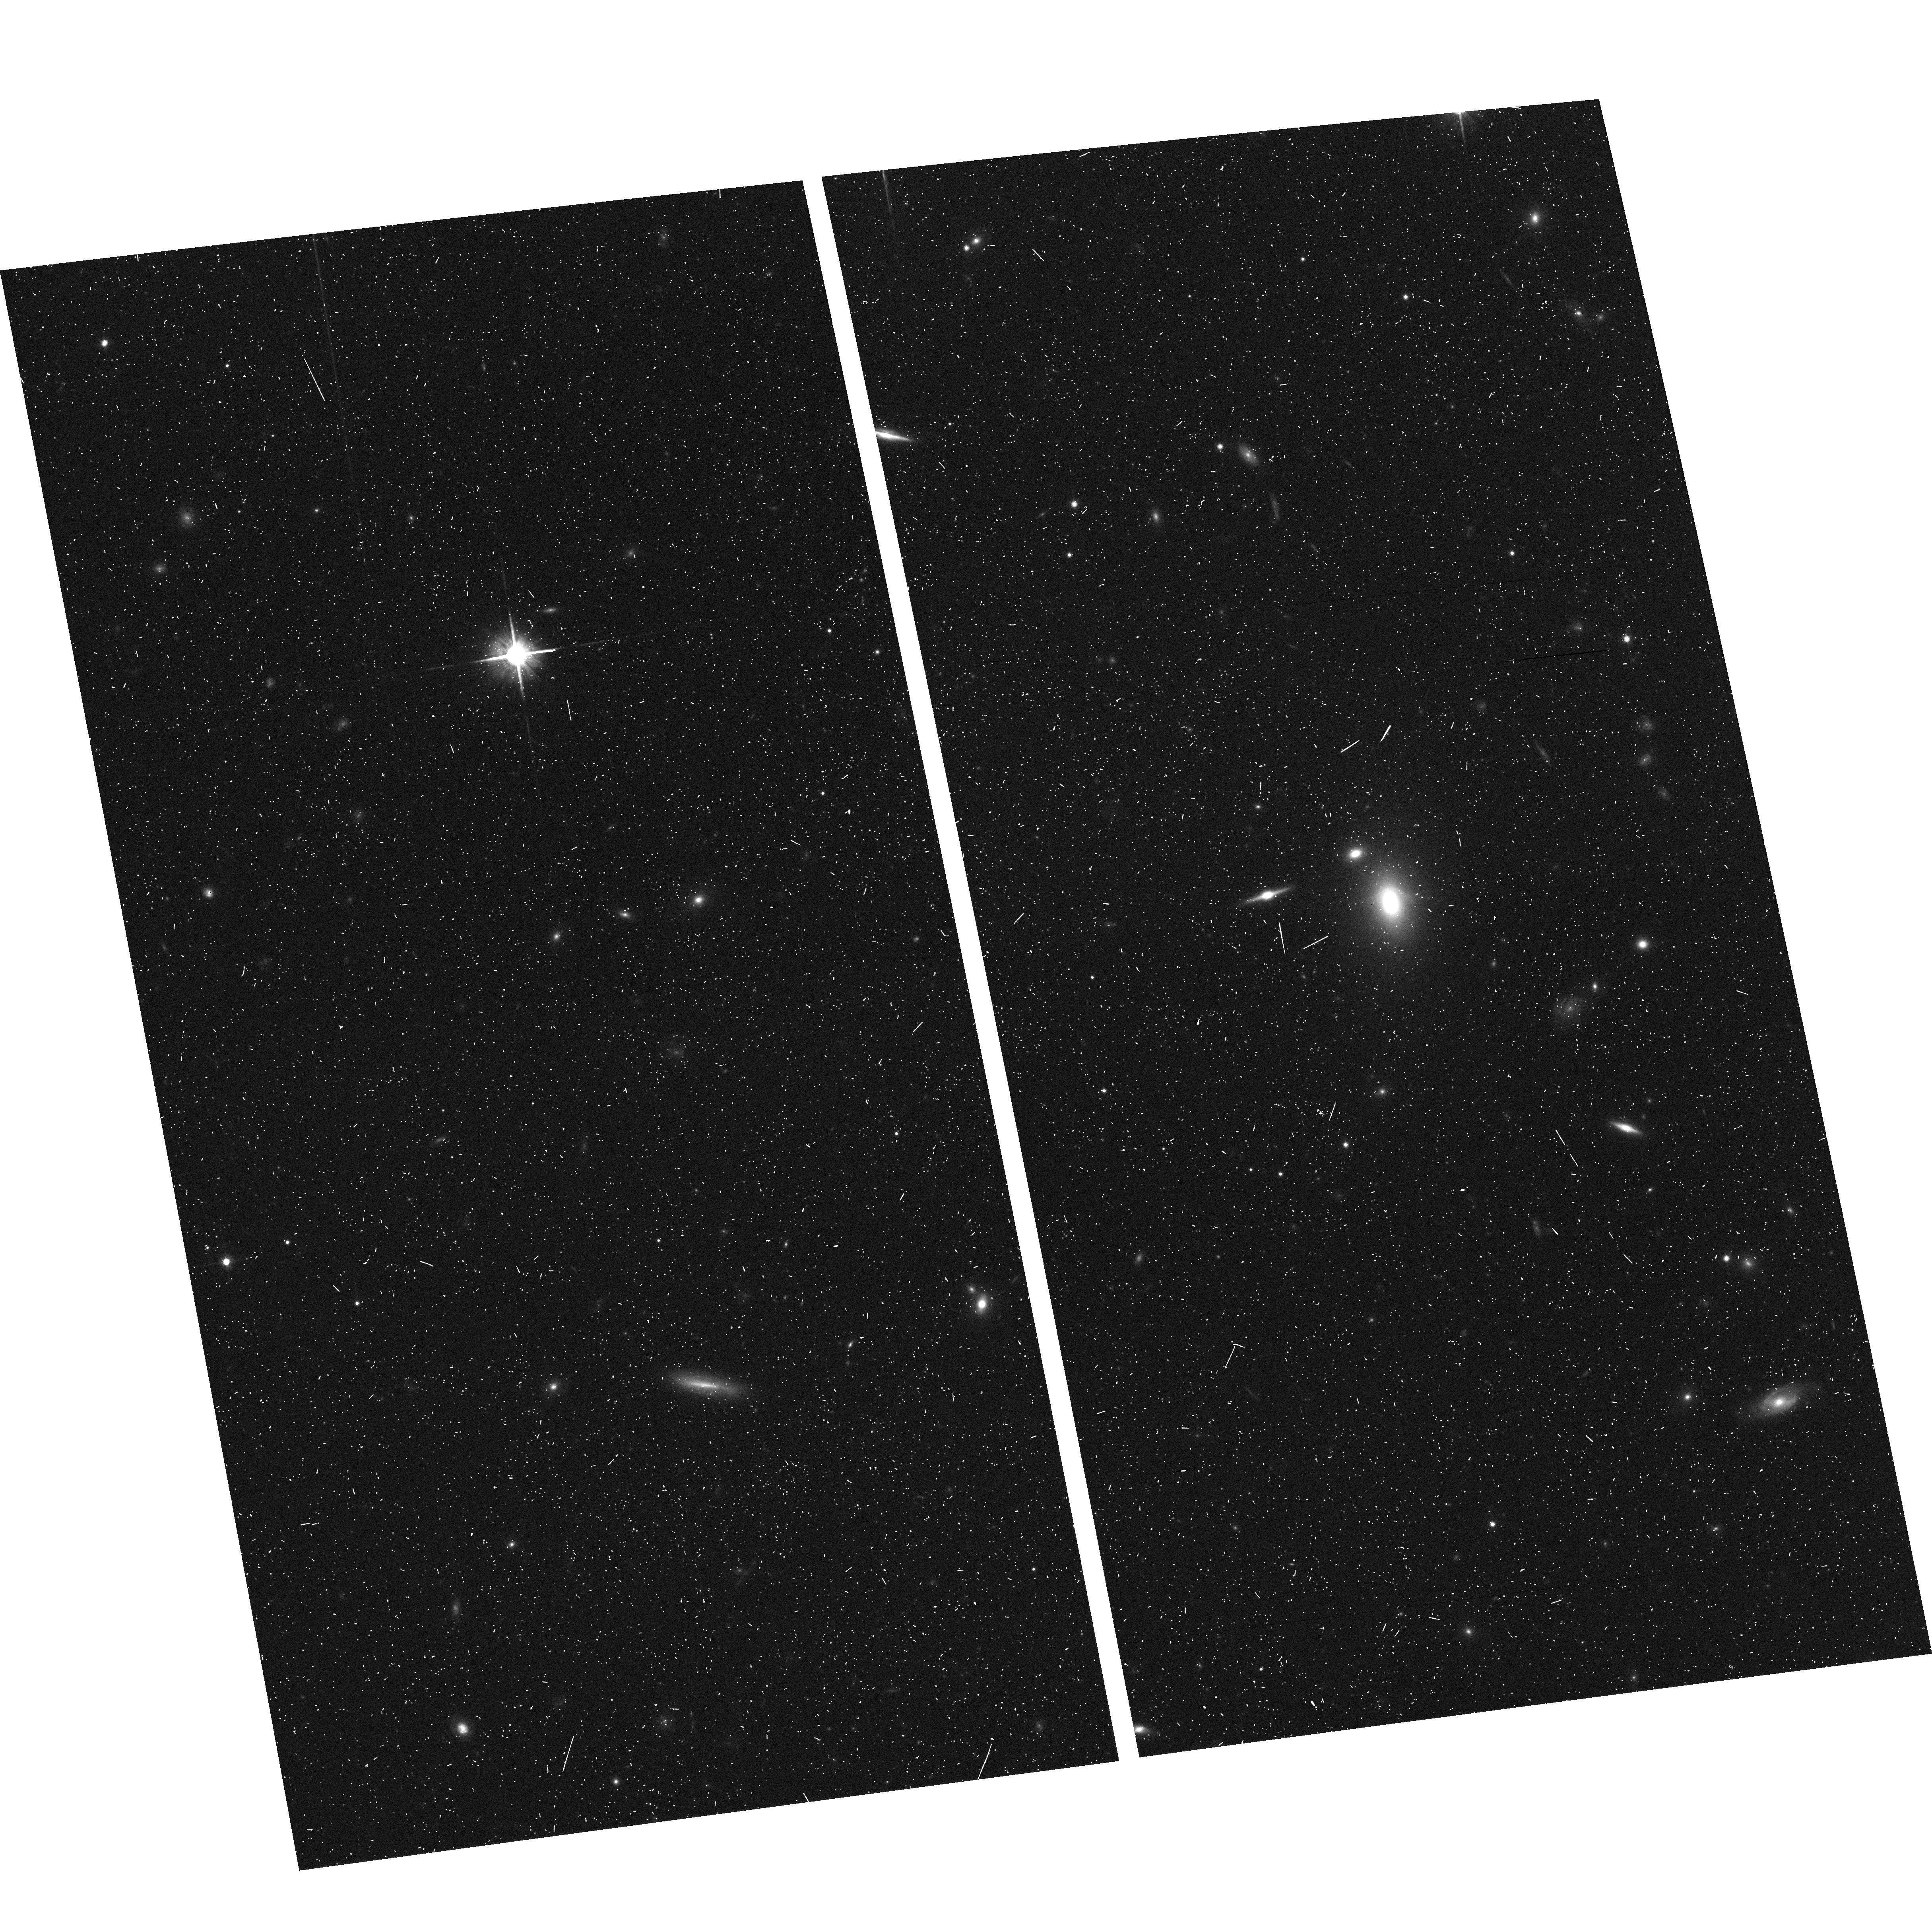
Target: 0472-51955-429. Instrument: ACS/WFC. Filter: F814W. Exposure: 7 min. Observation ID: hst_10174_43_acs_wfc_f814w_j93i43

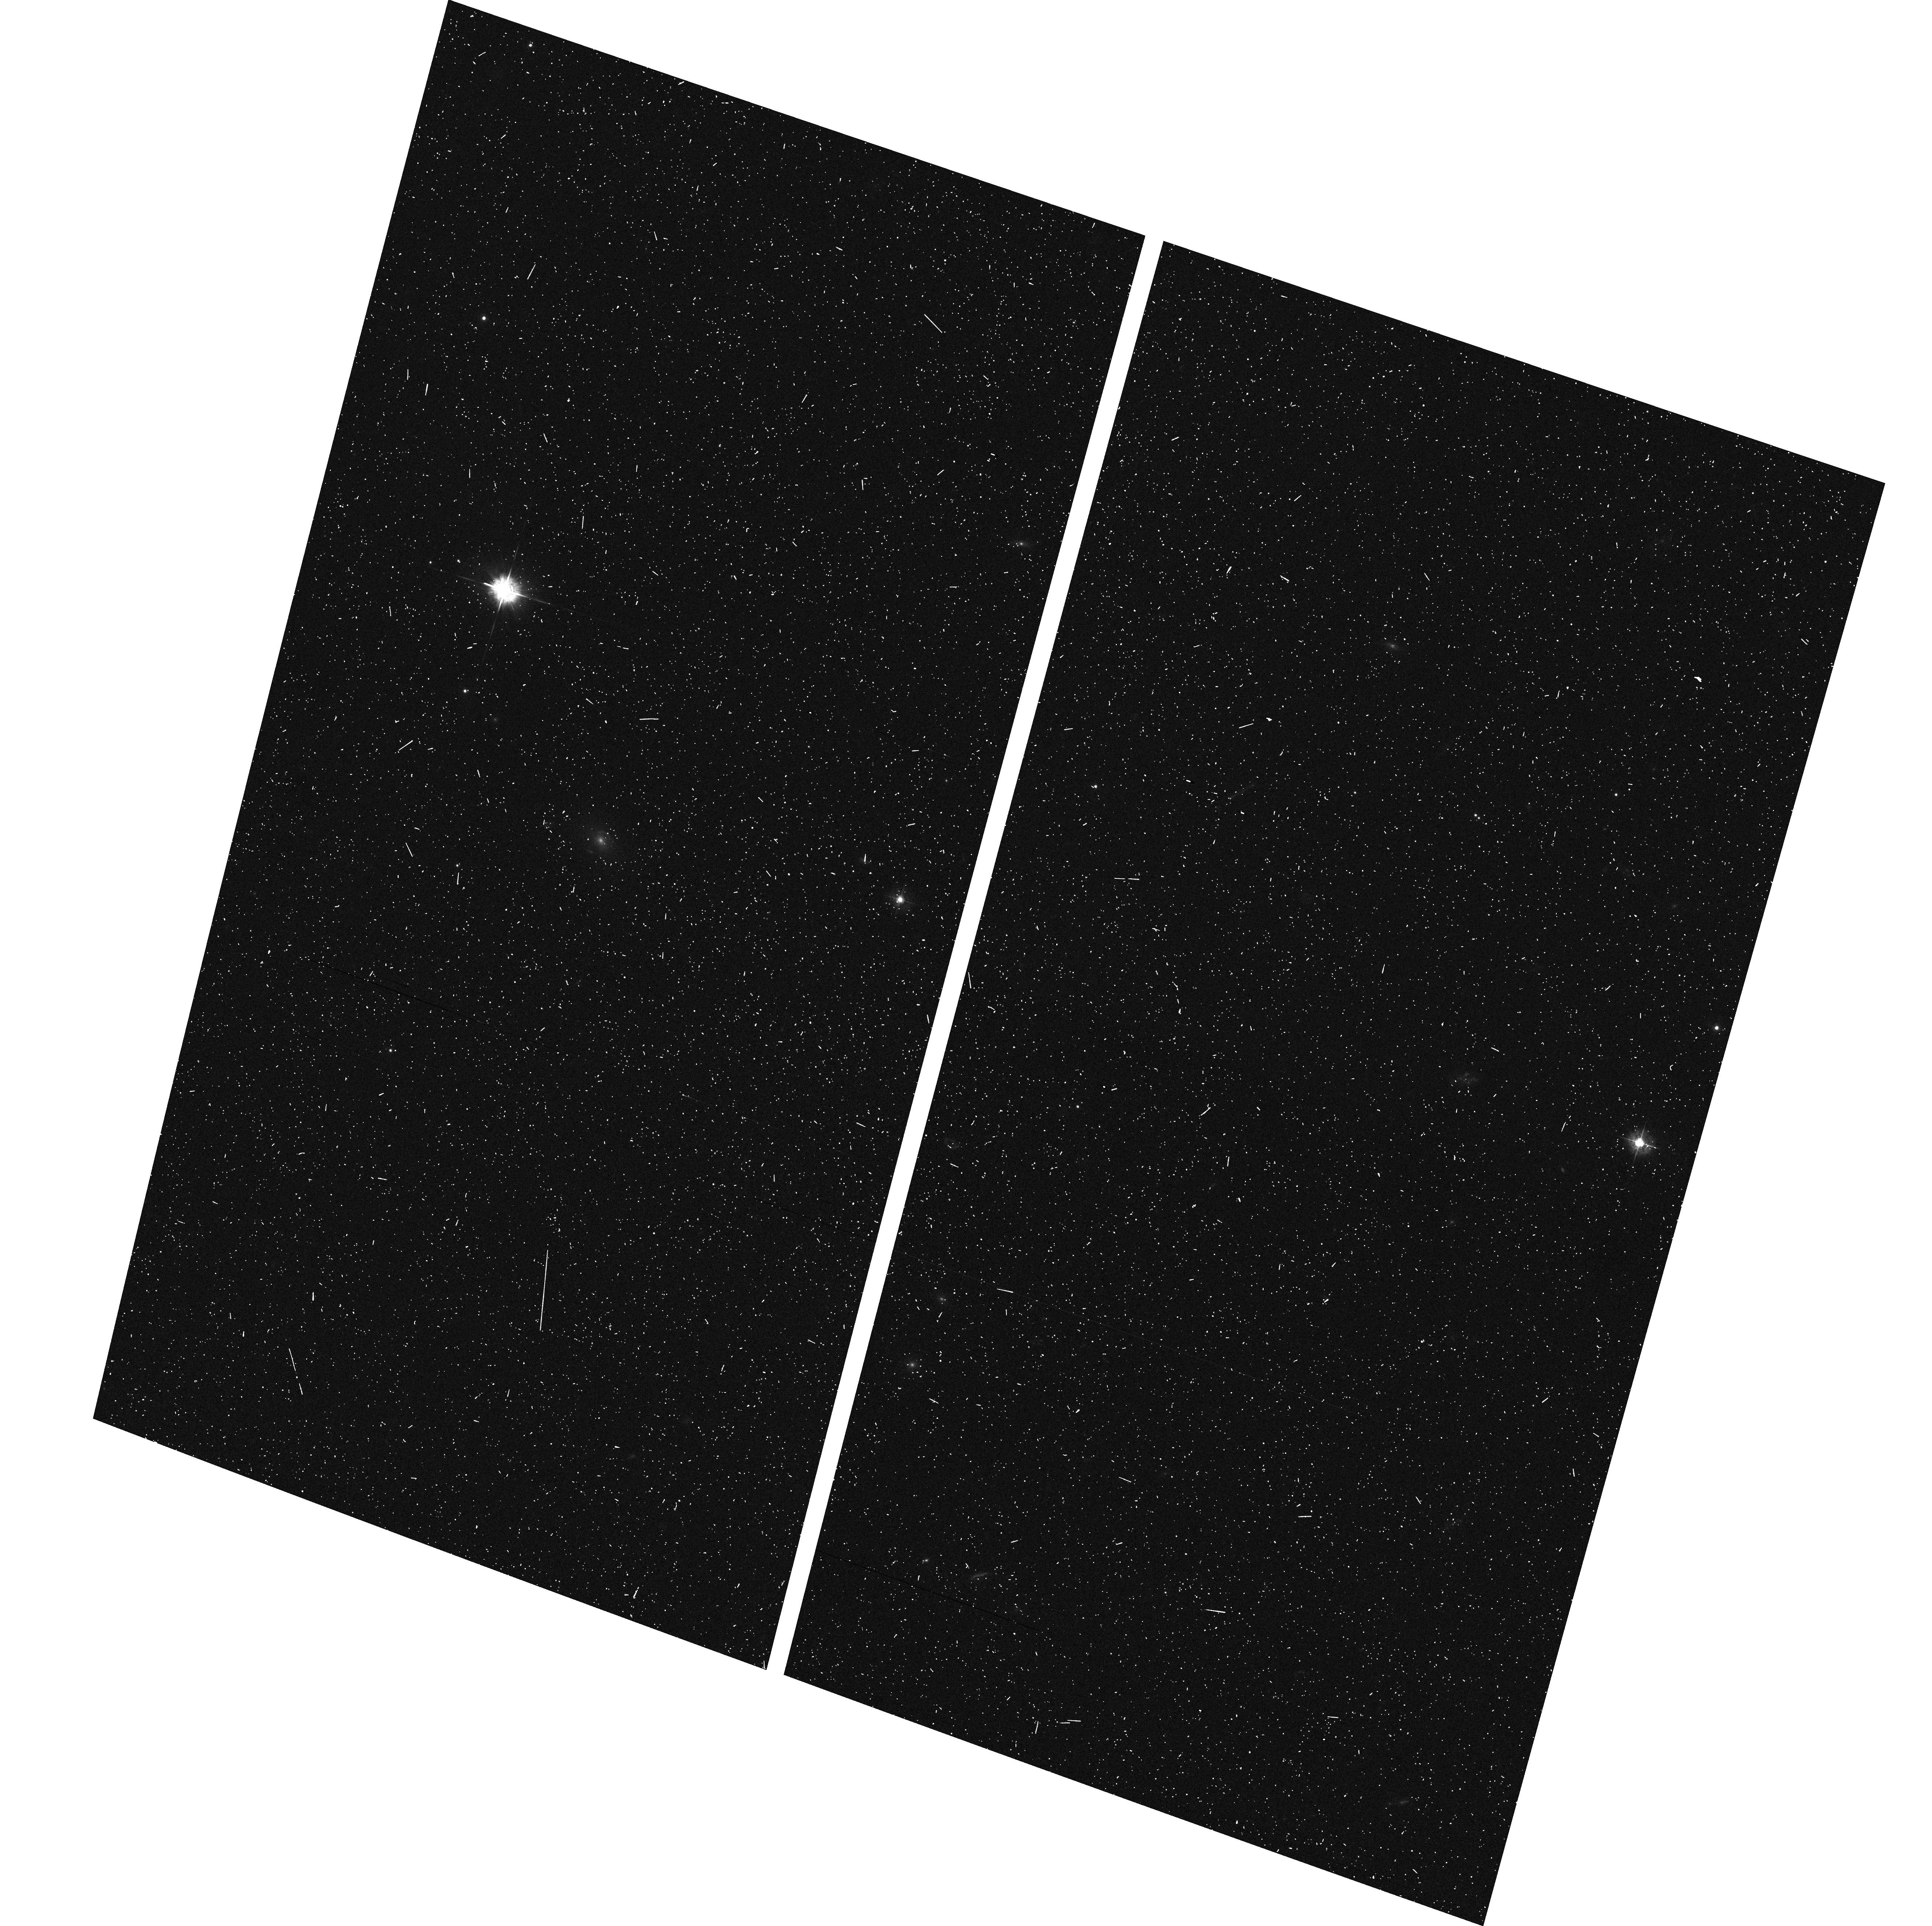
Target: 0743-52262-304. Instrument: ACS/WFC. Filter: F435W. Exposure: 7 min. Observation ID: hst_10174_36_acs_wfc_f435w_j93i36

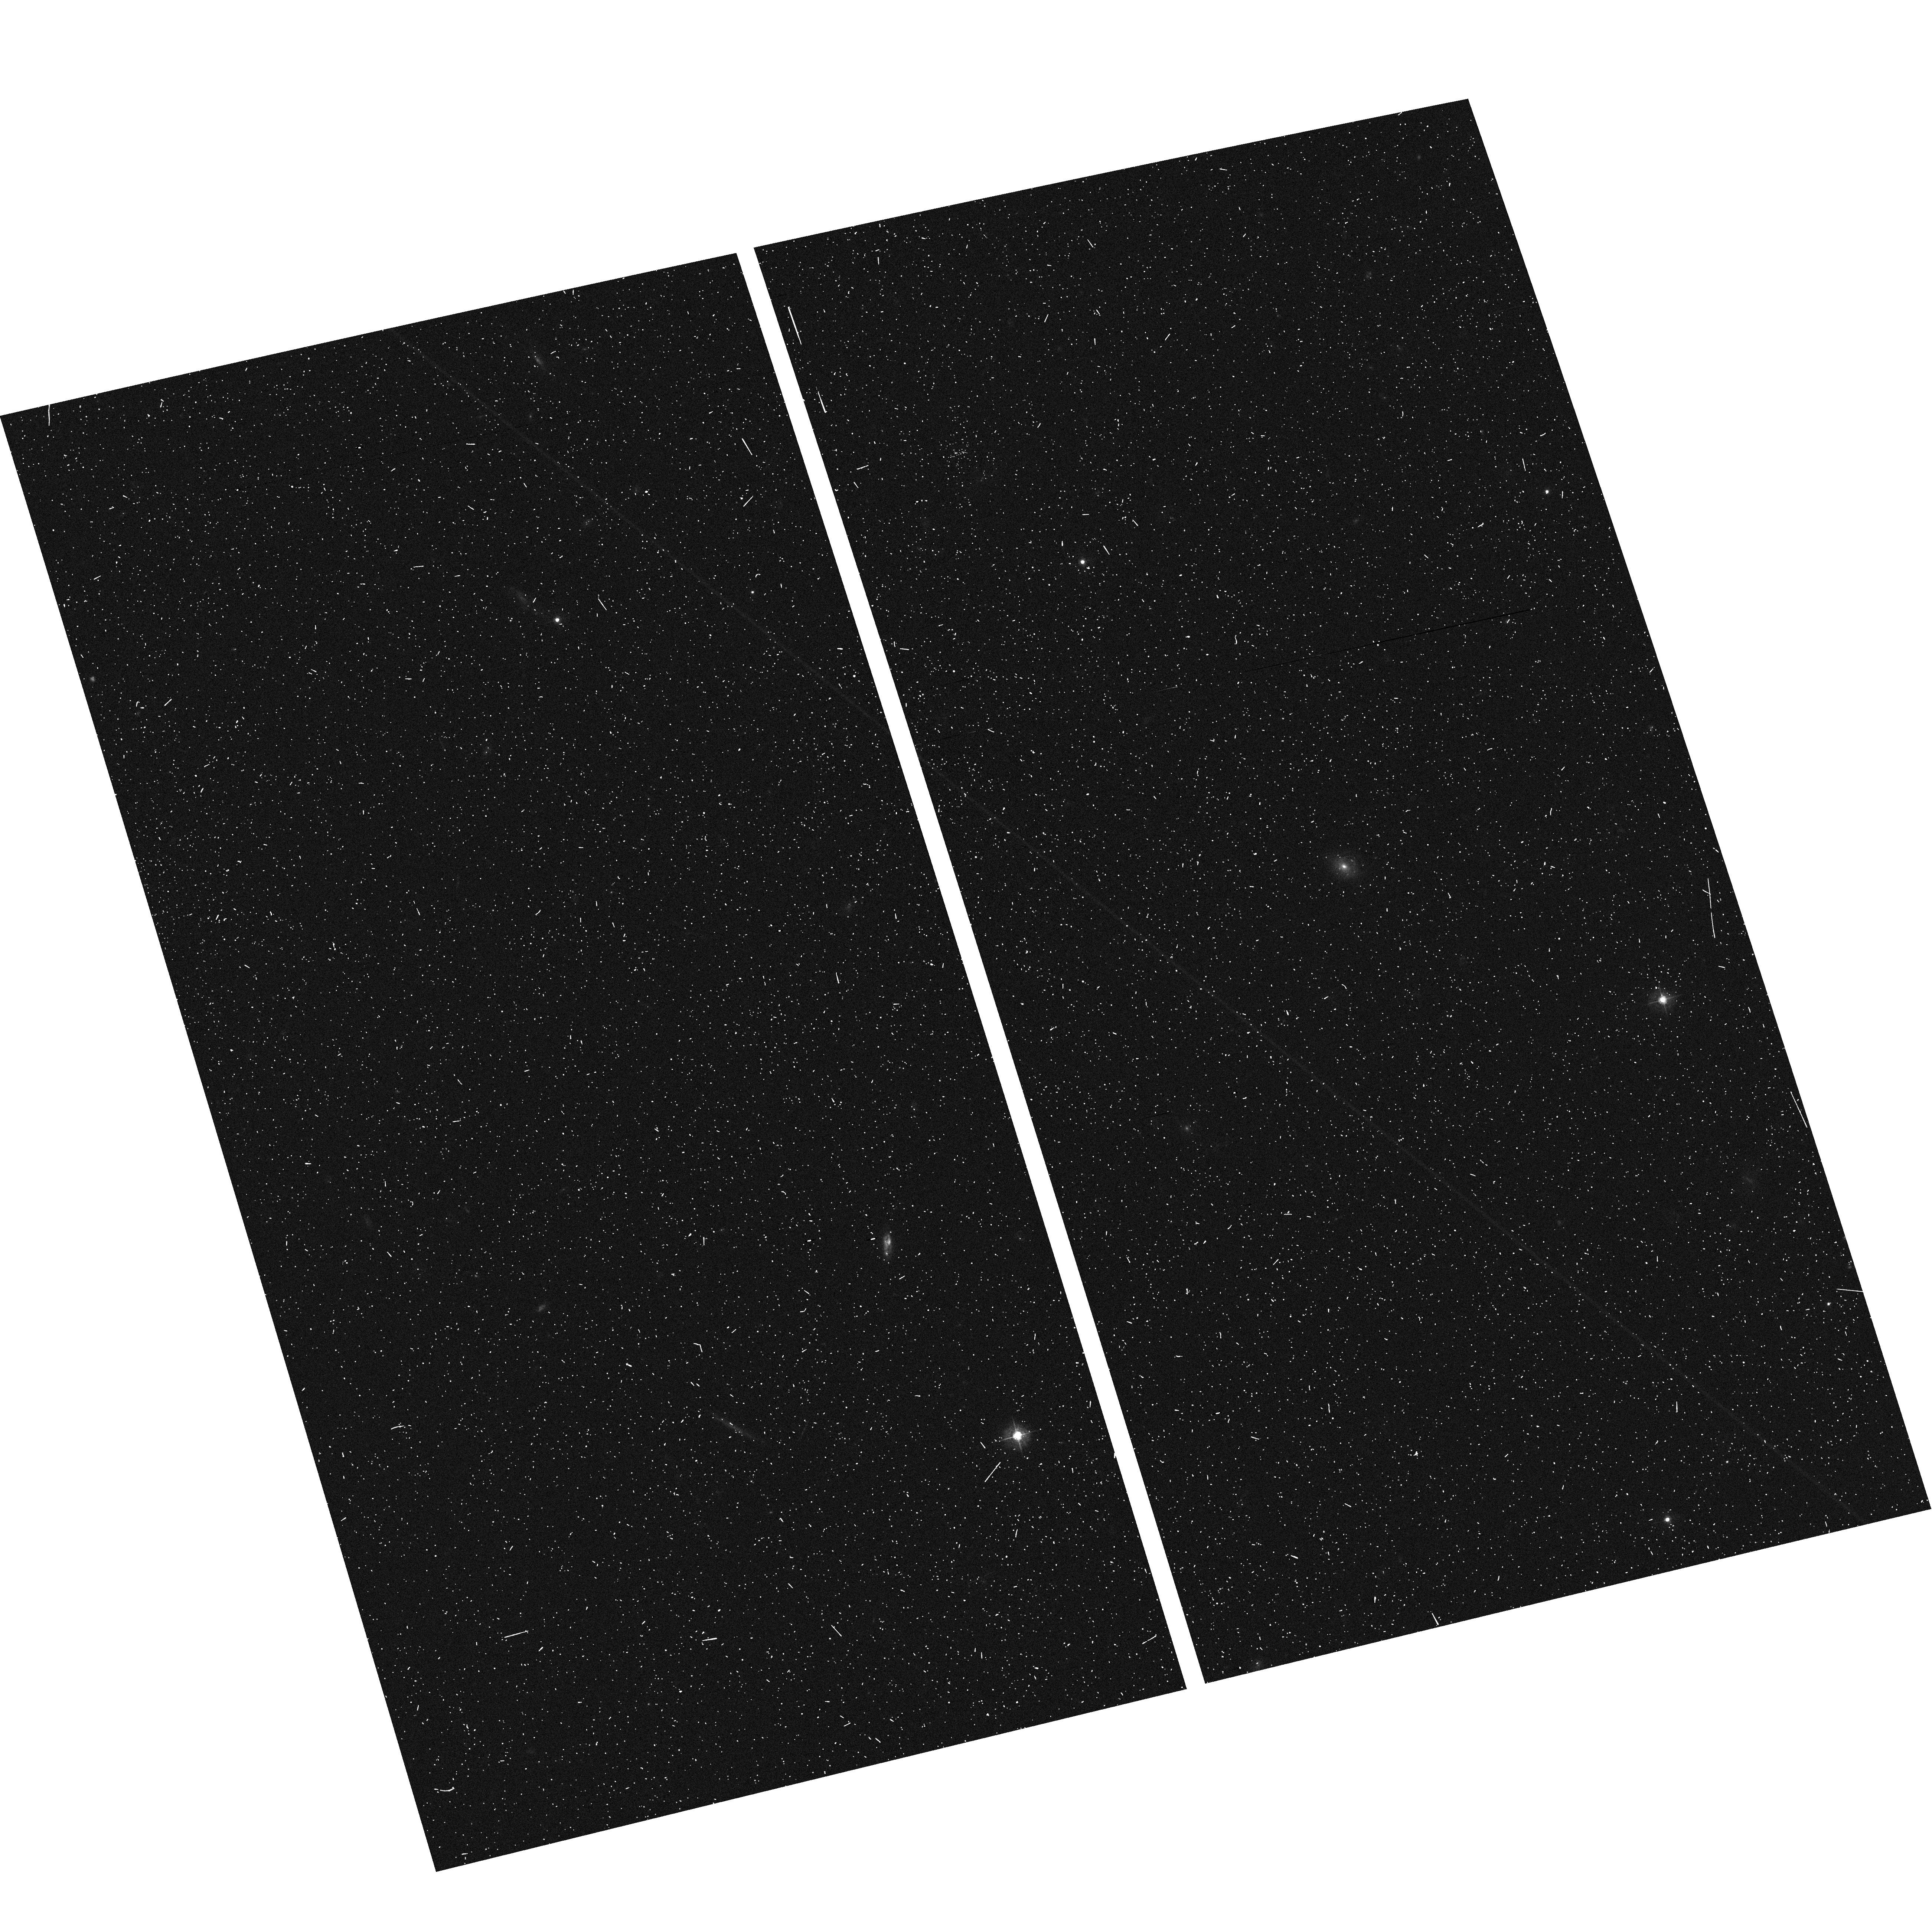
Target: 0572-52289-495. Instrument: ACS/WFC. Filter: F435W. Exposure: 7 min. Observation ID: hst_10174_18_acs_wfc_f435w_j93i18

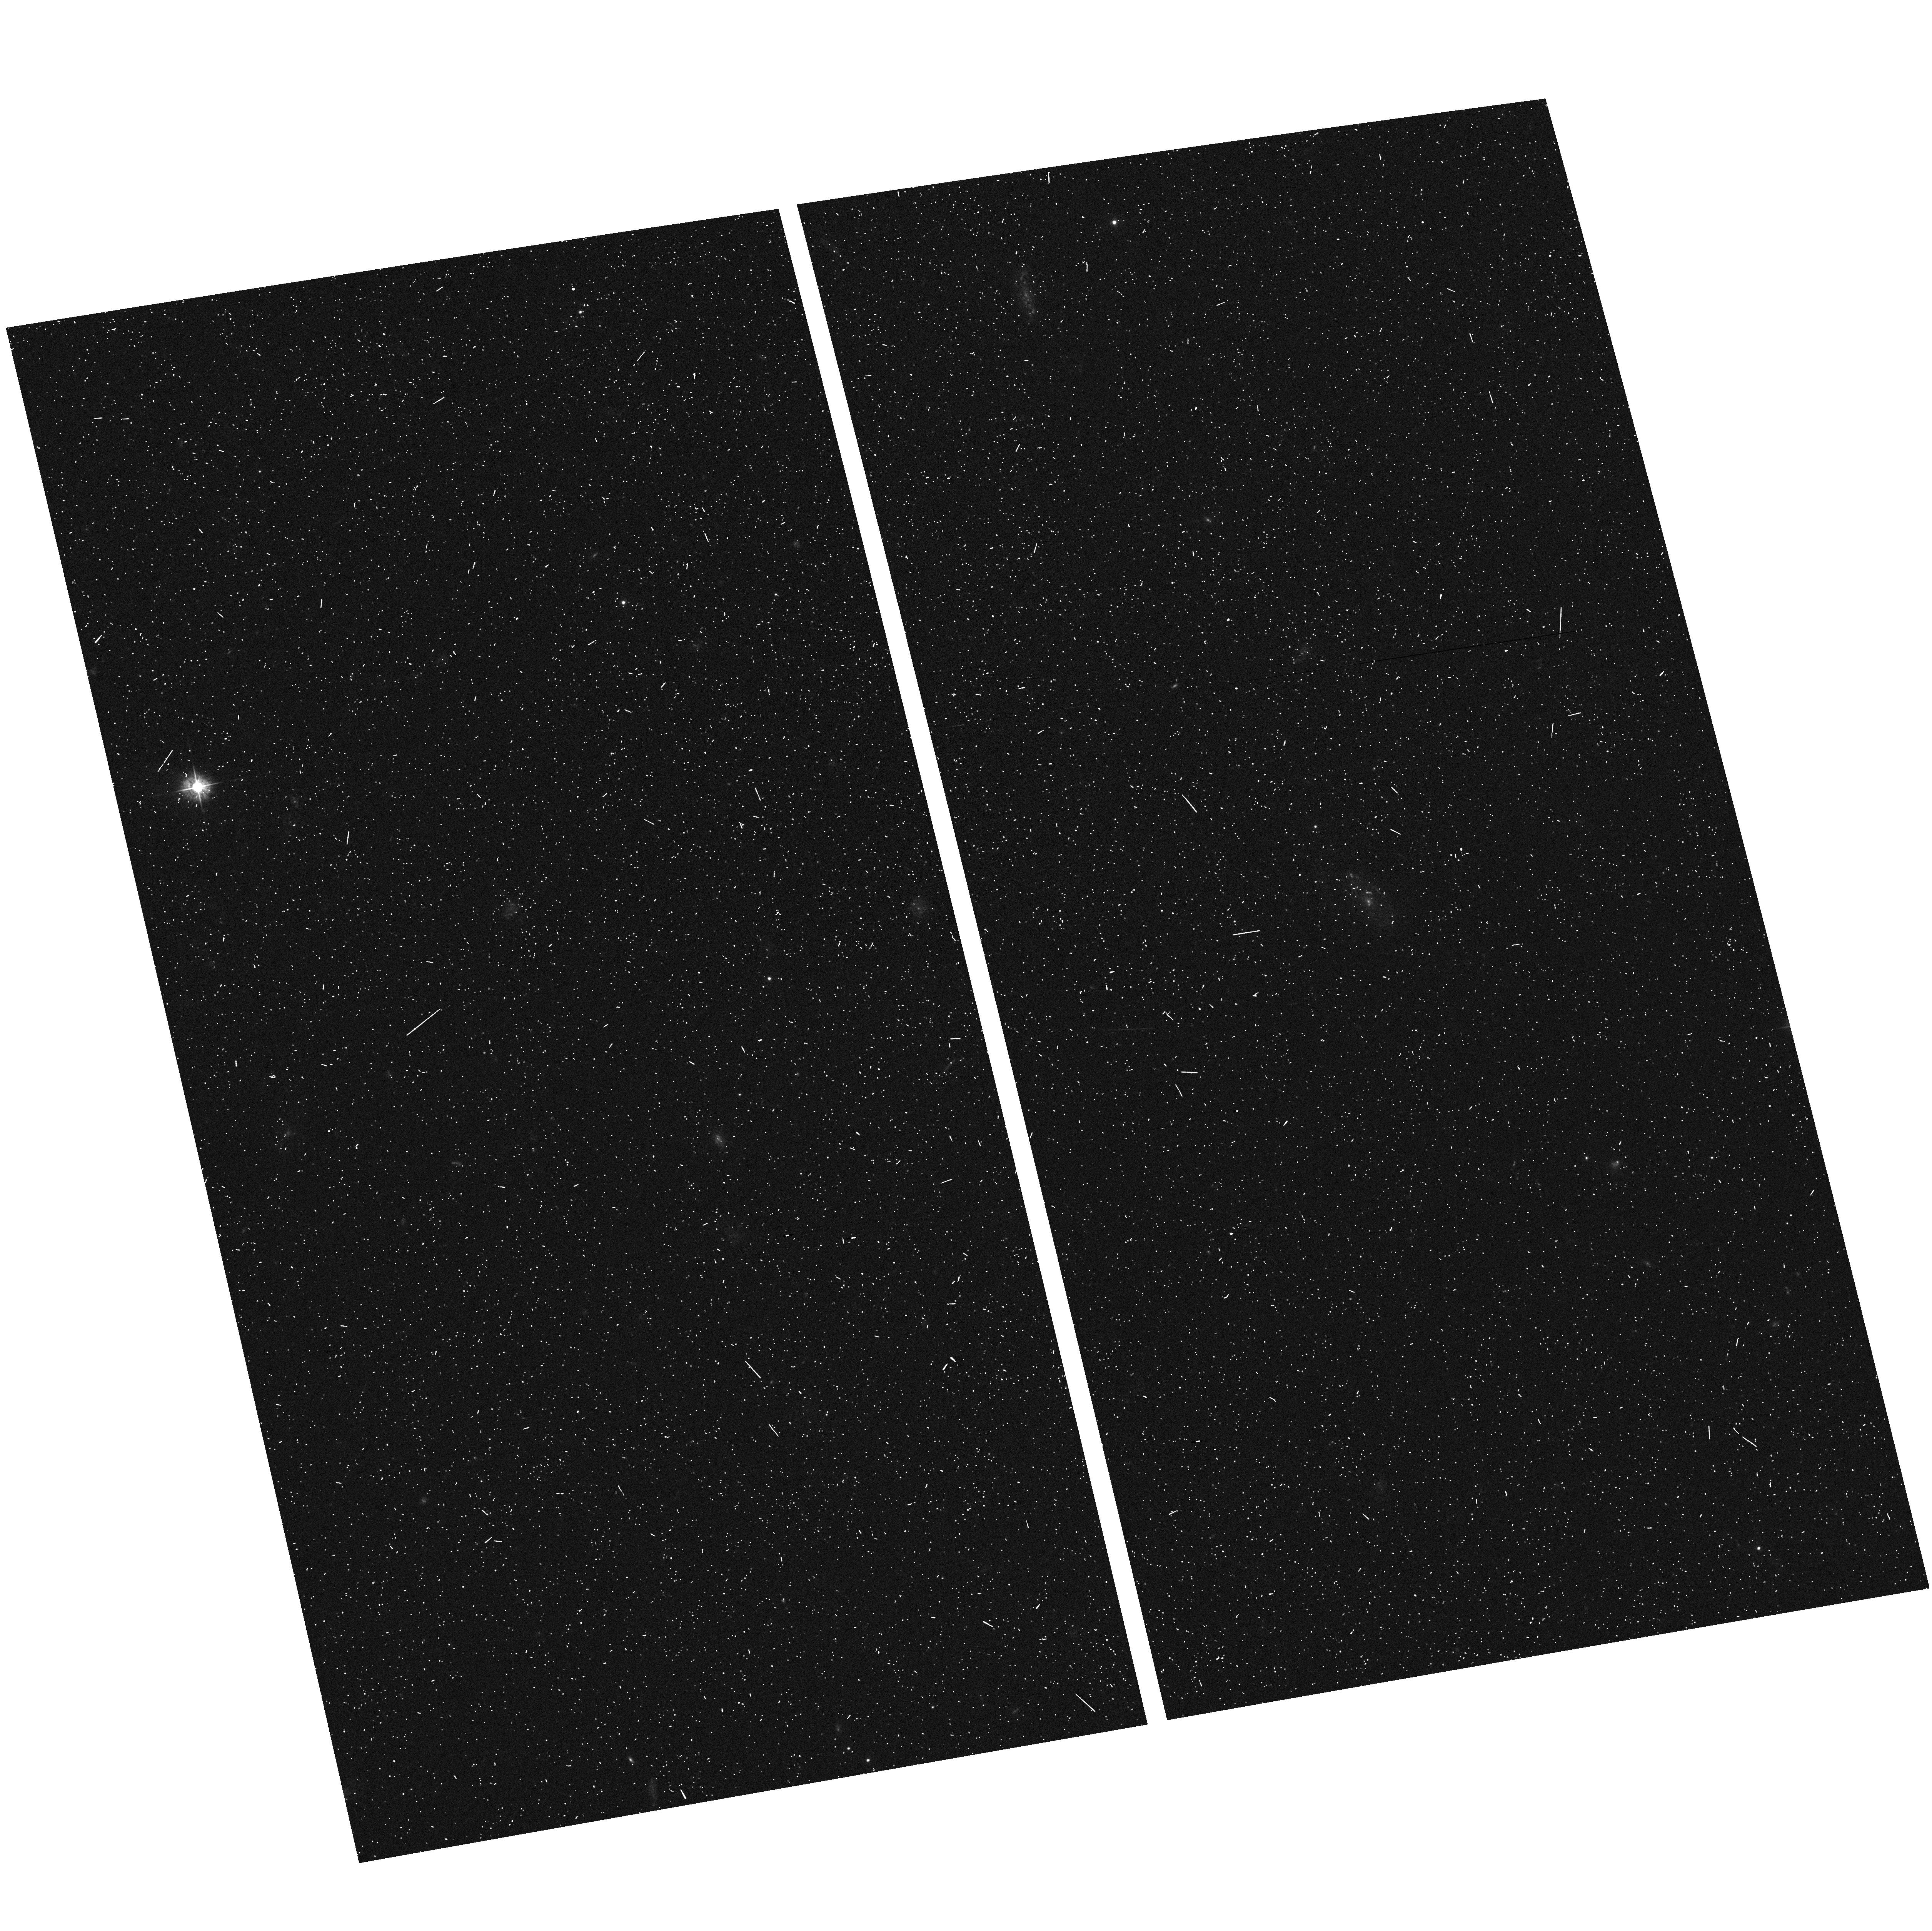
Target: 0337-51997-480. Instrument: ACS/WFC. Filter: F435W. Exposure: 7 min. Observation ID: hst_10174_12_acs_wfc_f435w_j93i12

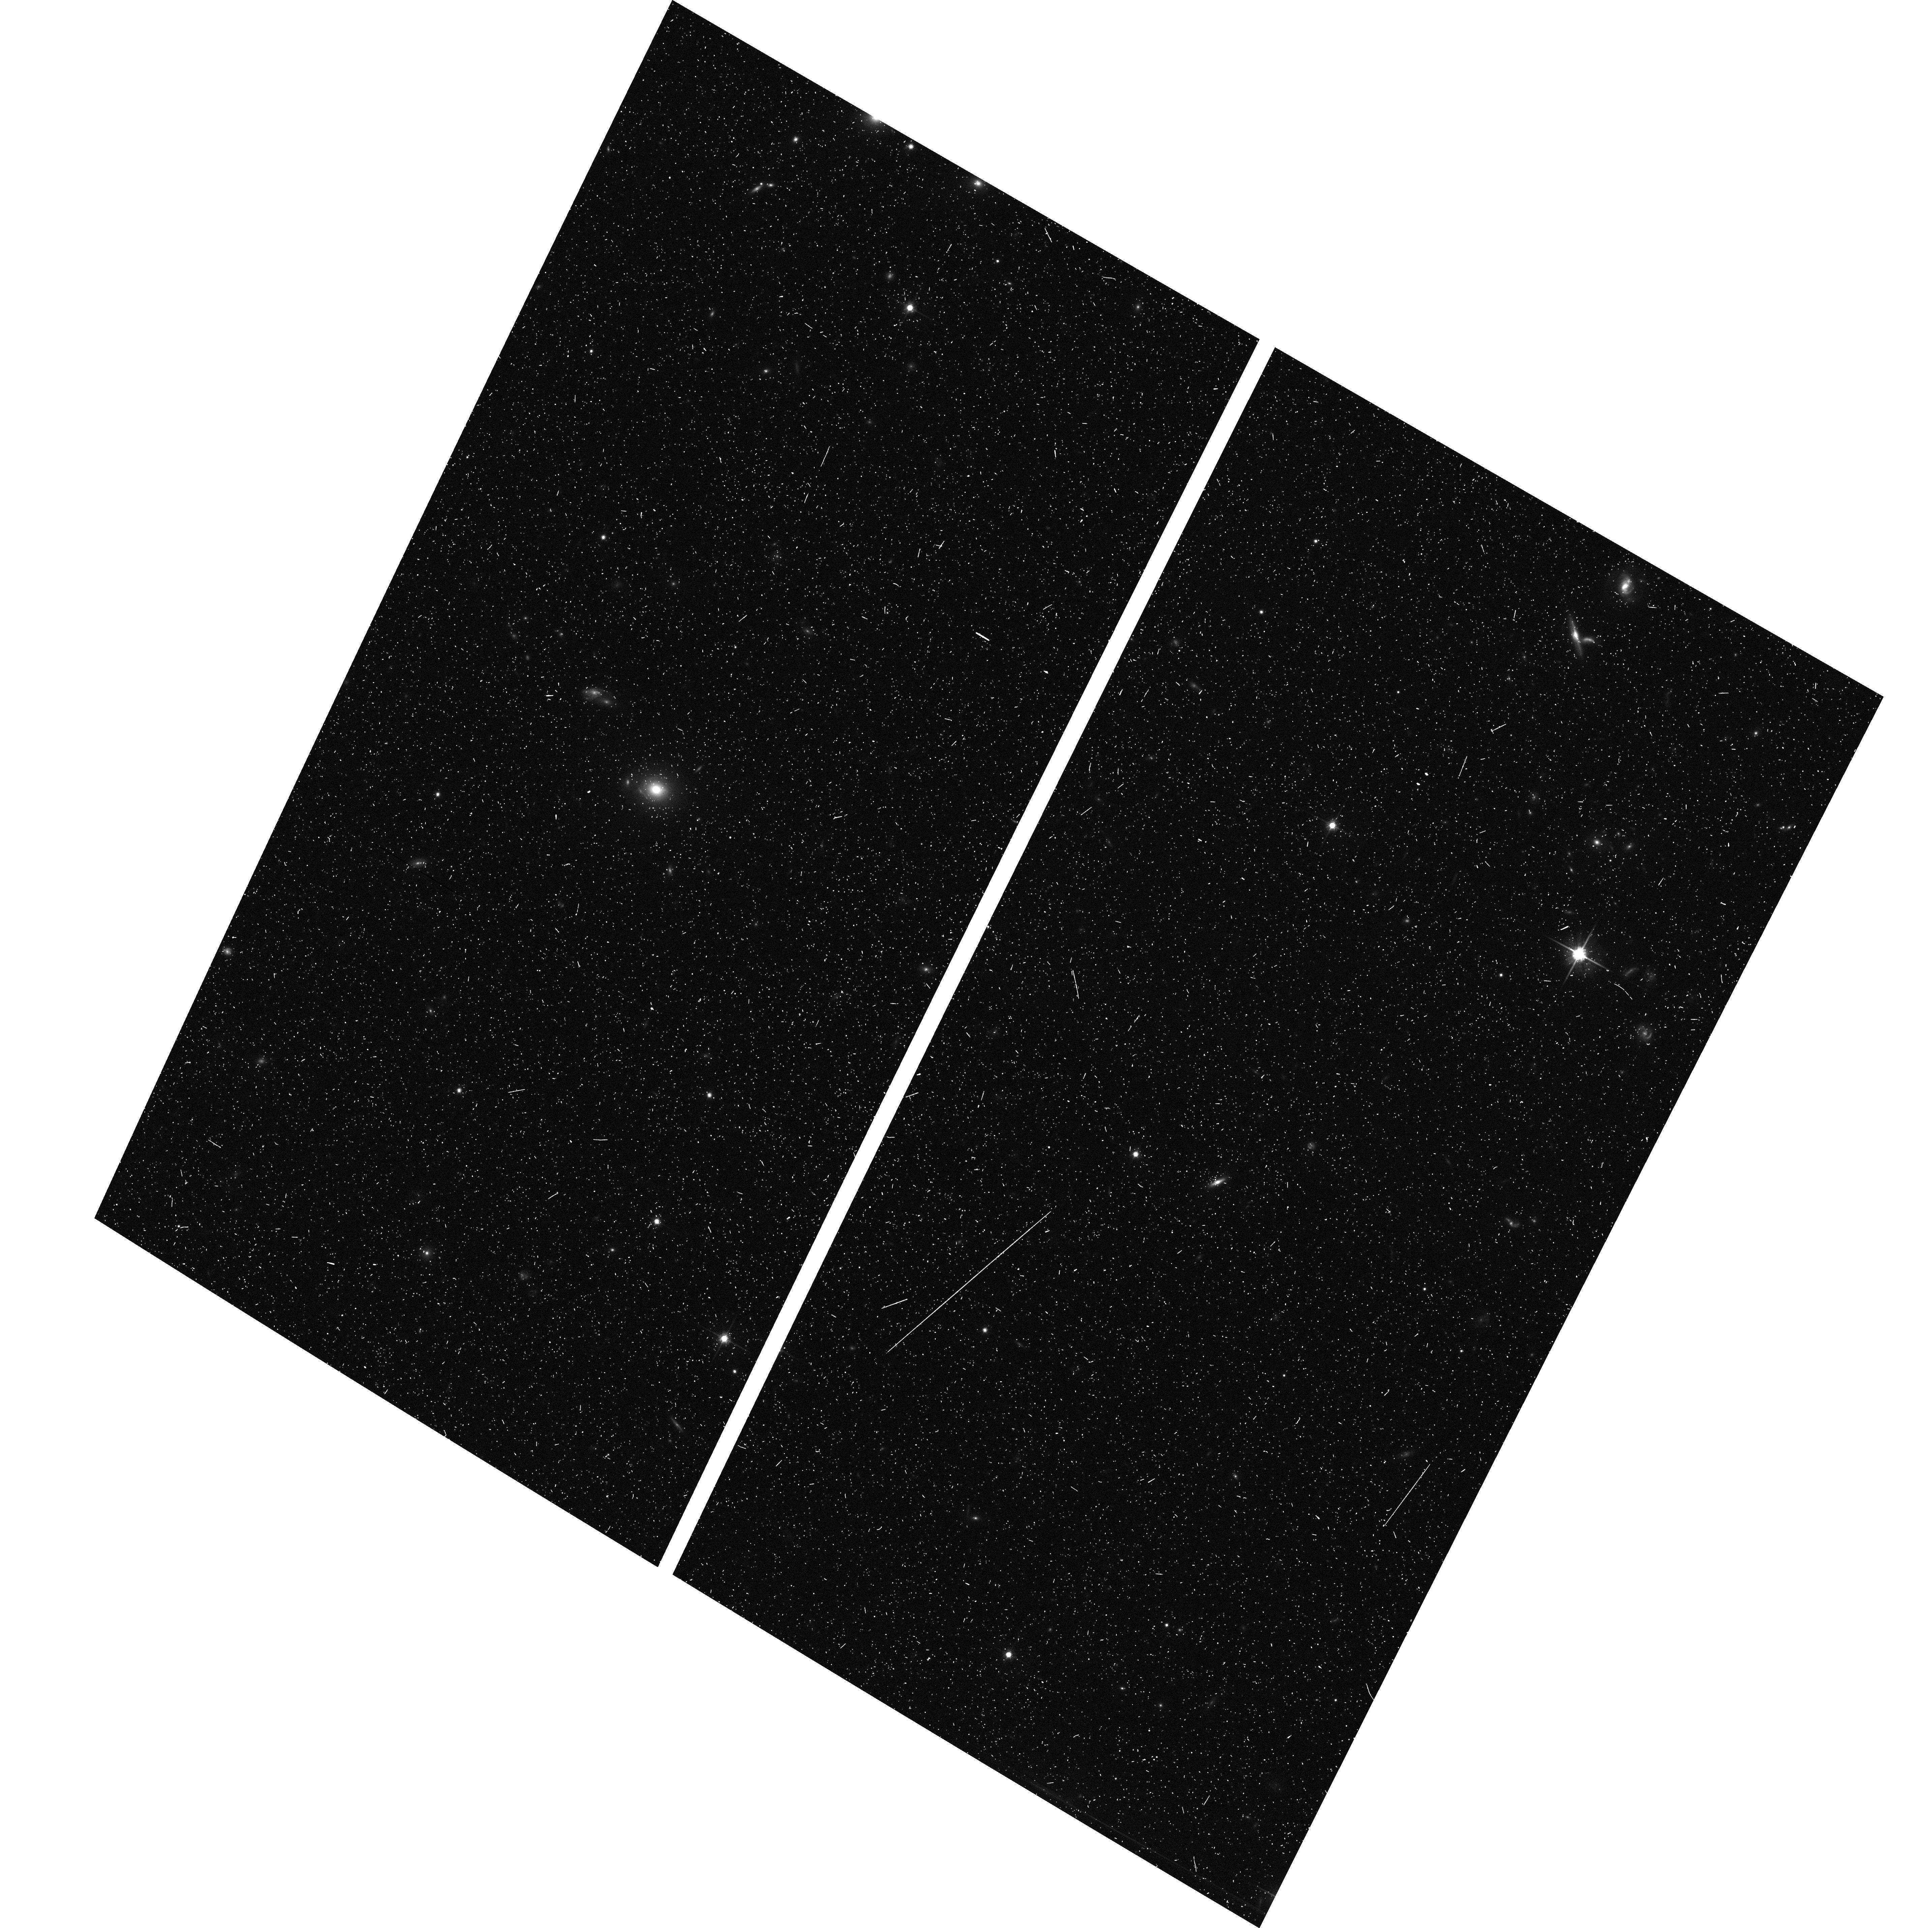
Target: 0626-52057-518. Instrument: ACS/WFC. Filter: F814W. Exposure: 7 min. Observation ID: hst_10174_42_acs_wfc_f814w_j93i42

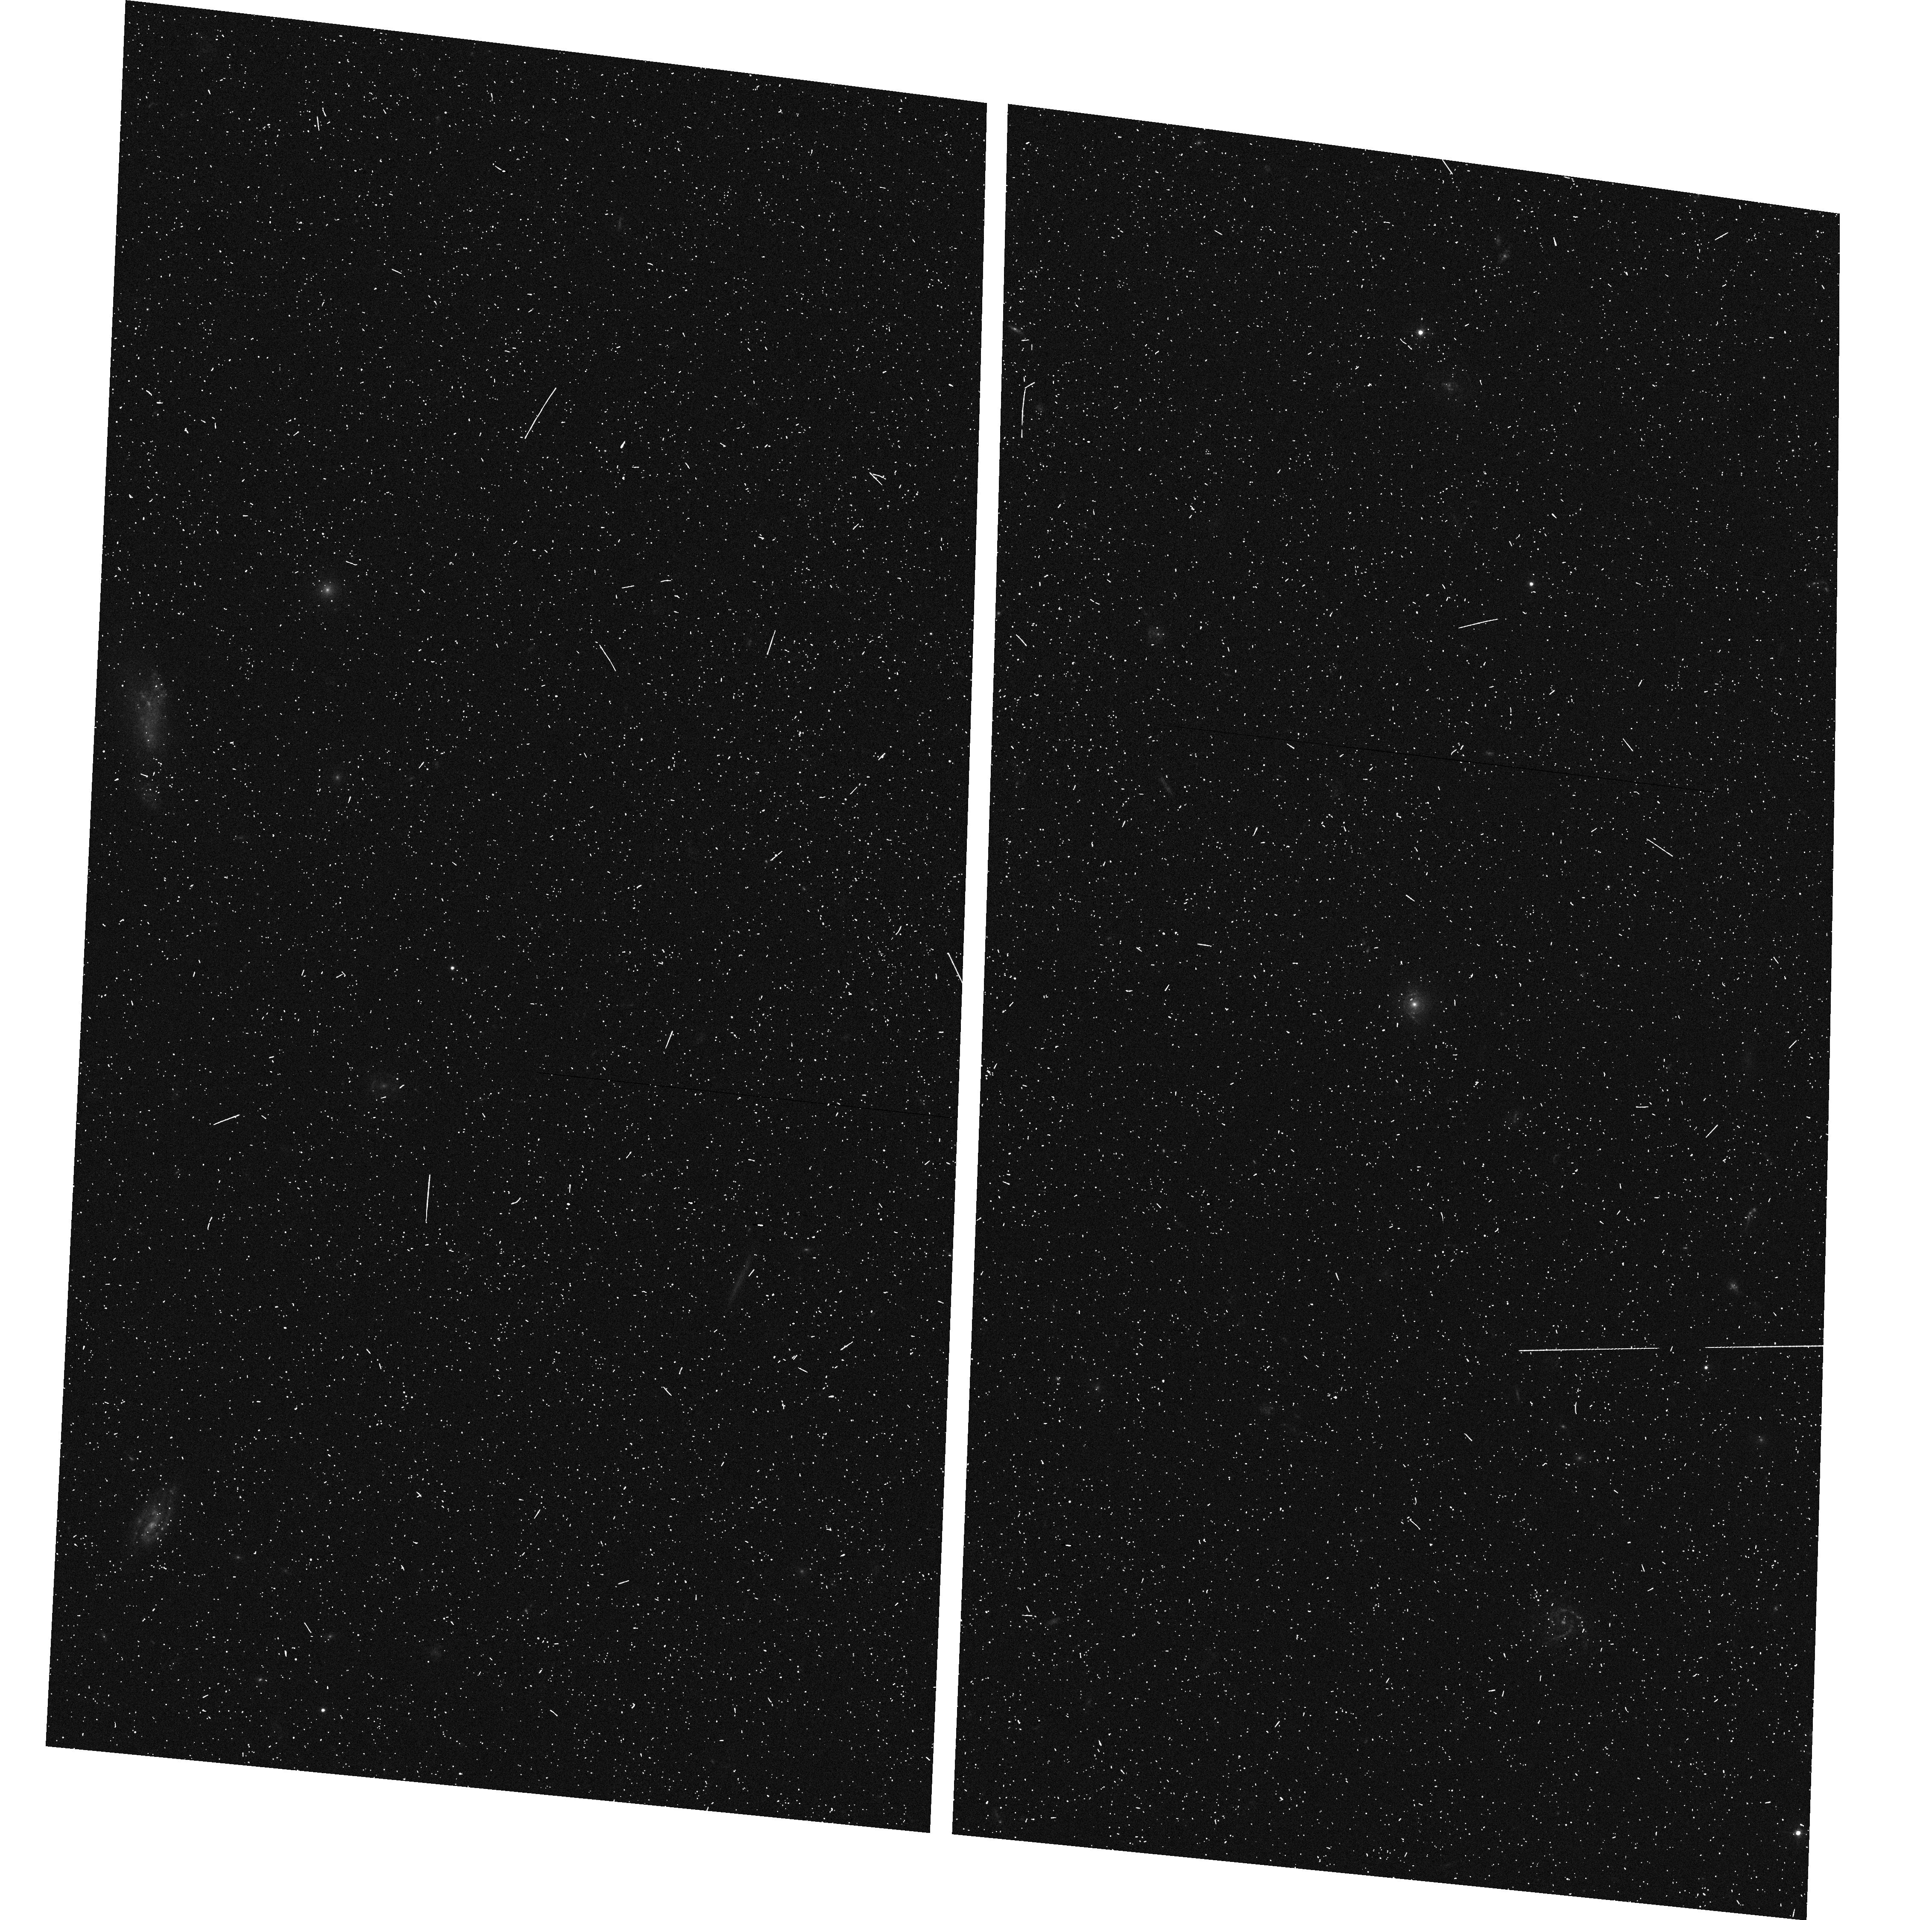
Target: 0847-52426-549. Instrument: ACS/WFC. Filter: F435W. Exposure: 7 min. Observation ID: hst_10174_34_acs_wfc_f435w_j93i34

Dark-matter halos and evolution of high-z early-type galaxies (PI: Koopmans, Leon)

Gravitational lensing and stellar dynamics provide two complementary methods to determine the mass distribution and evolution of luminous and dark-matter in early-type (E/S0) galaxies. The combined study of stellar dynamics and gravitational lensing allows one to break degeneracies inherent to each method separately, providing a clean probe of the internal structure of massive galaxies. Since most lens galaxies are at redshifts z=0.1-1.0, they also provide the required look-back time to study their structural and stellar-population evolution. We recently analyzed 5 E/S0 lens galaxies between z=0.5 and 1.0, combining exquisite Hubble Space Telescope imaging data with kinematic data from ground-based Keck spectroscopy, placing the first precise constraints on the dark-matter mass fraction and its inner slope beyond the local Universe. To expand the sample to ~30 systems - - required to study potential trends and evolution in the E/S0 mass profiles -- we propose to target the 49 E/S0 lens-galaxy candidates discovered by Bolton et al. (2004) from the Sloan Digital Sky Survey (SDSS). With the average lens rate being 40% and some systems having a lensing probability close to unity, we expect to discover ~20 strong gravitational lenses from the sample. This will triple the current sample of 9 E/S0 systems, with data in hand. With the sample of 30 systems, we will be able to determine the average slope of the dark-matter and total mass profile of E/S0 galaxies to 10% and 4% accuracy, respectively. If present, we can simultaneously detect 10% evolution in the total mass slope with 95% confidence. This will provide unprecedented constraints on E/S0 galaxies beyond the local Universe and allow a stringent test of their formation scenarios and the standard cosmological model.